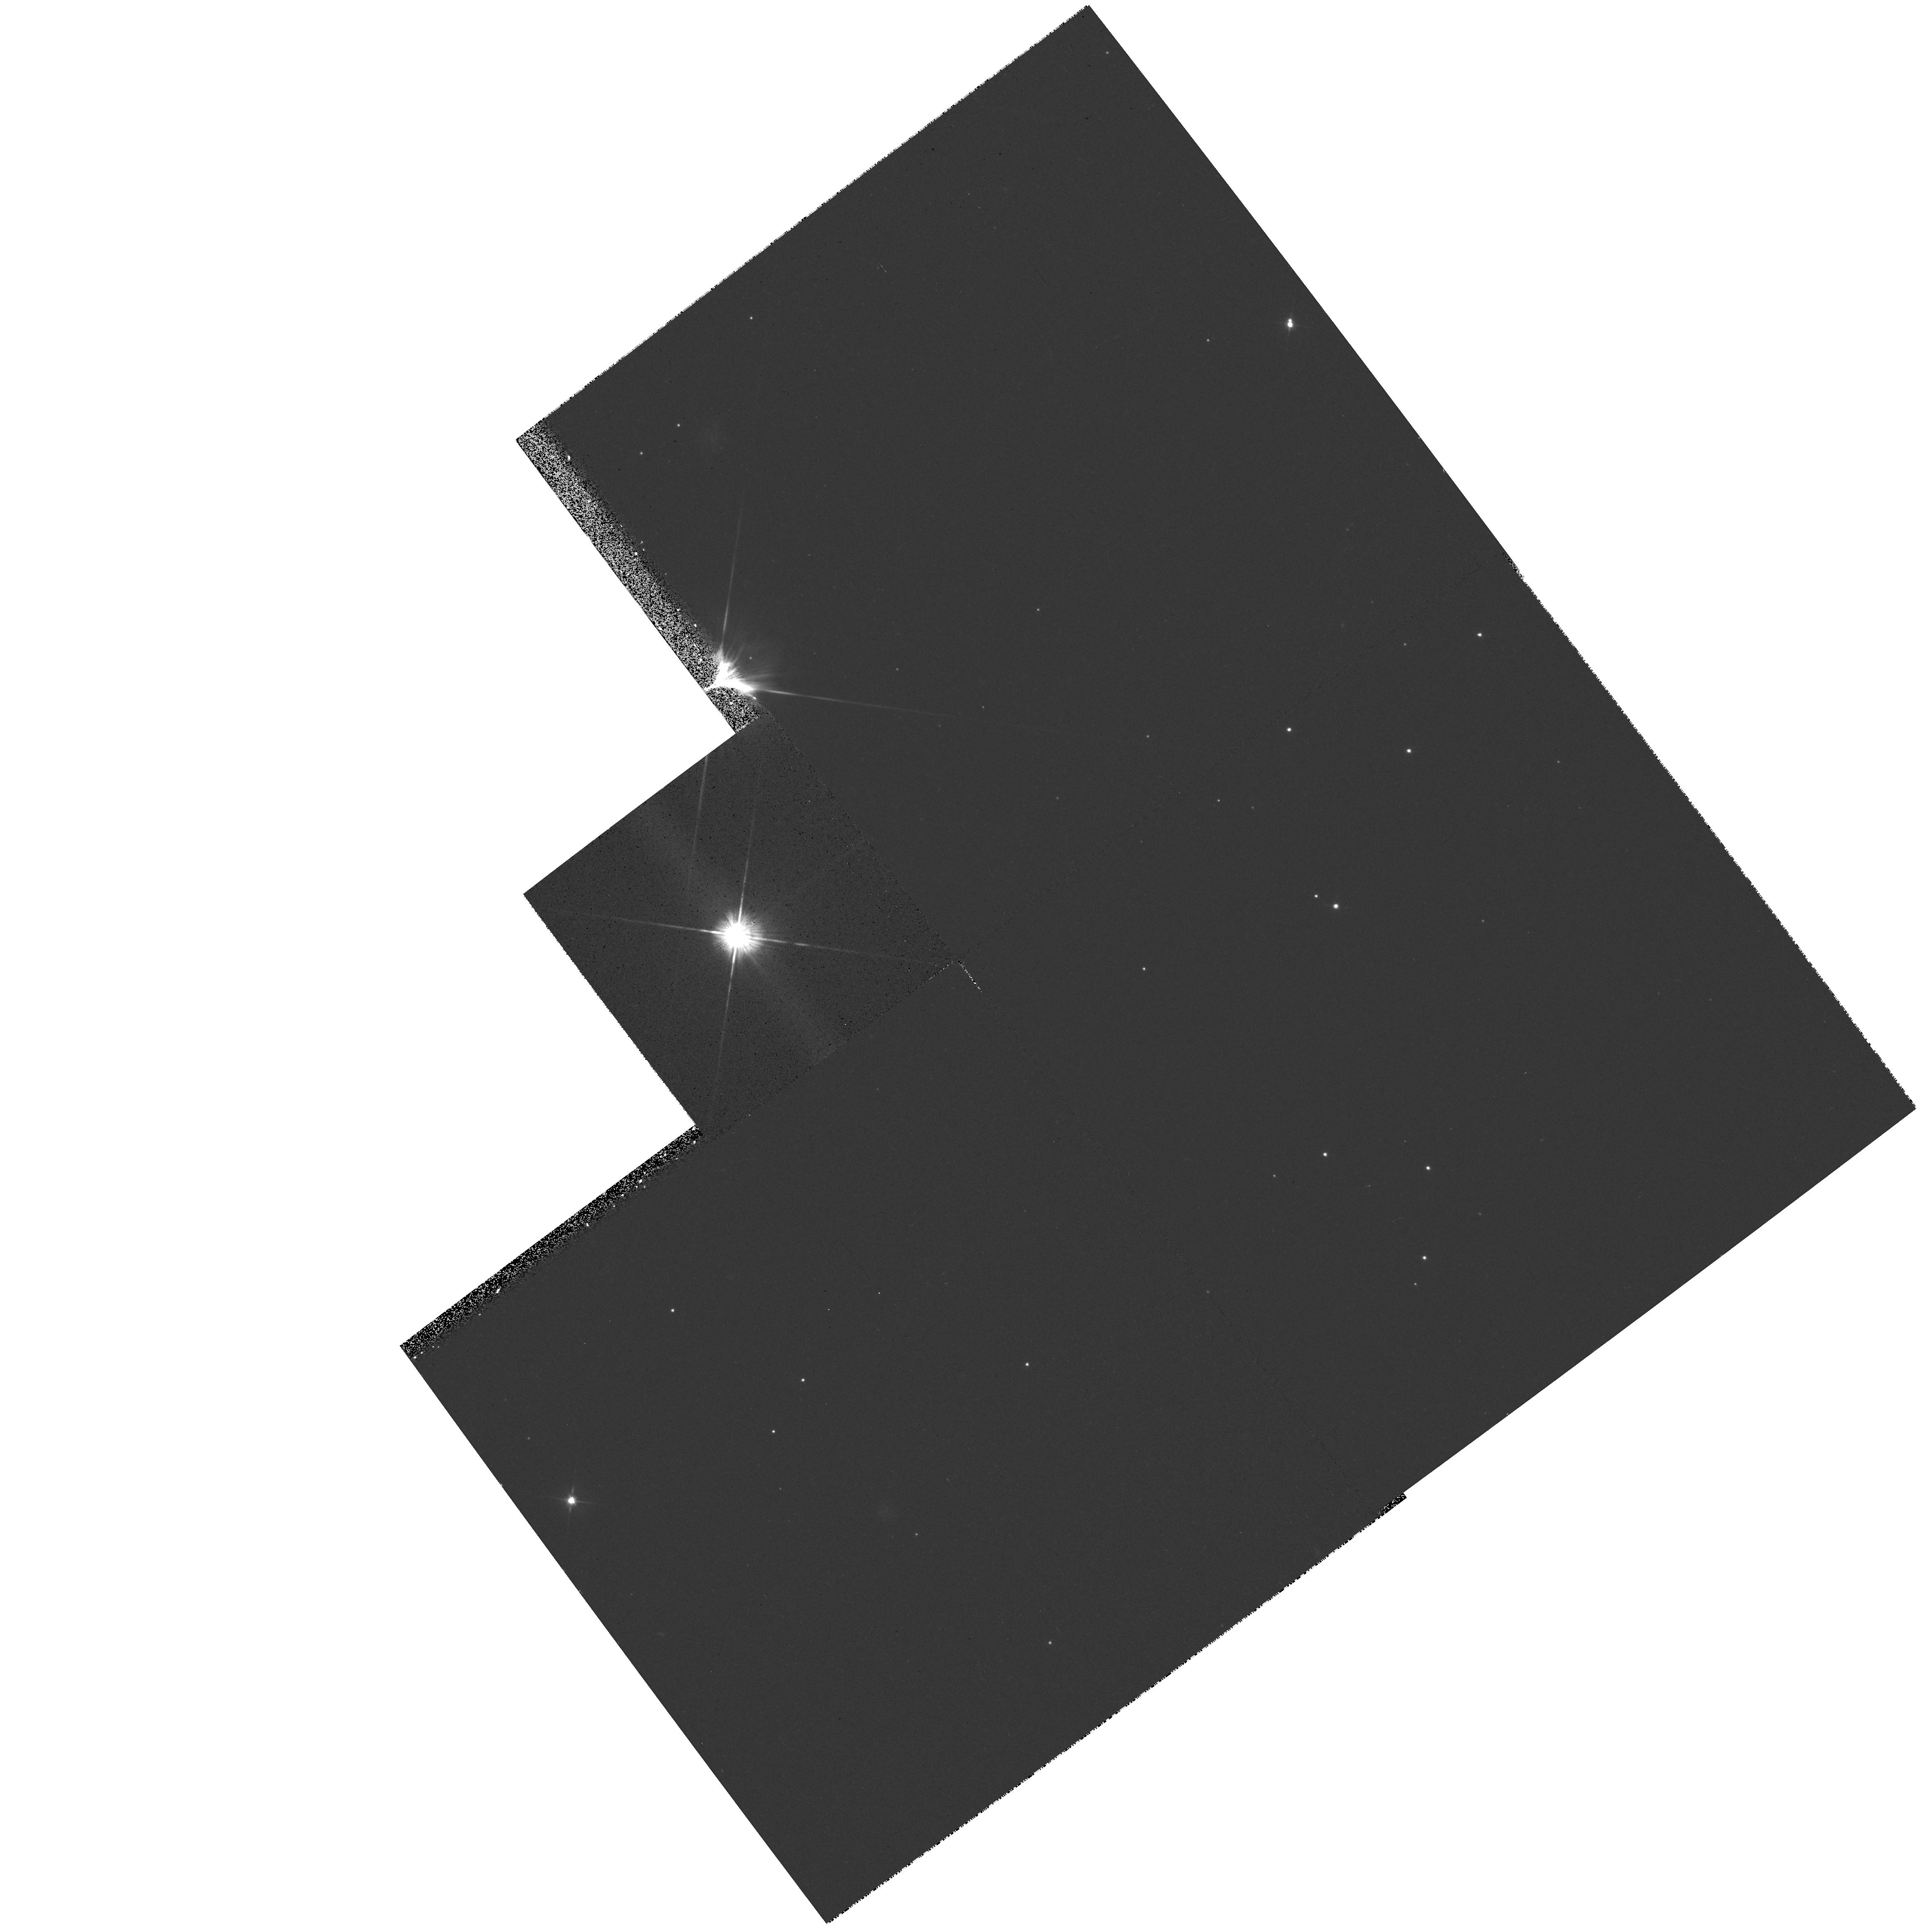
Target: LKCA15. Instrument: WFPC2/PC. Filter: F555W. Exposure: 14 min. Observation ID: hst_6855_05_wfpc2_pc_f555w_u3lu05

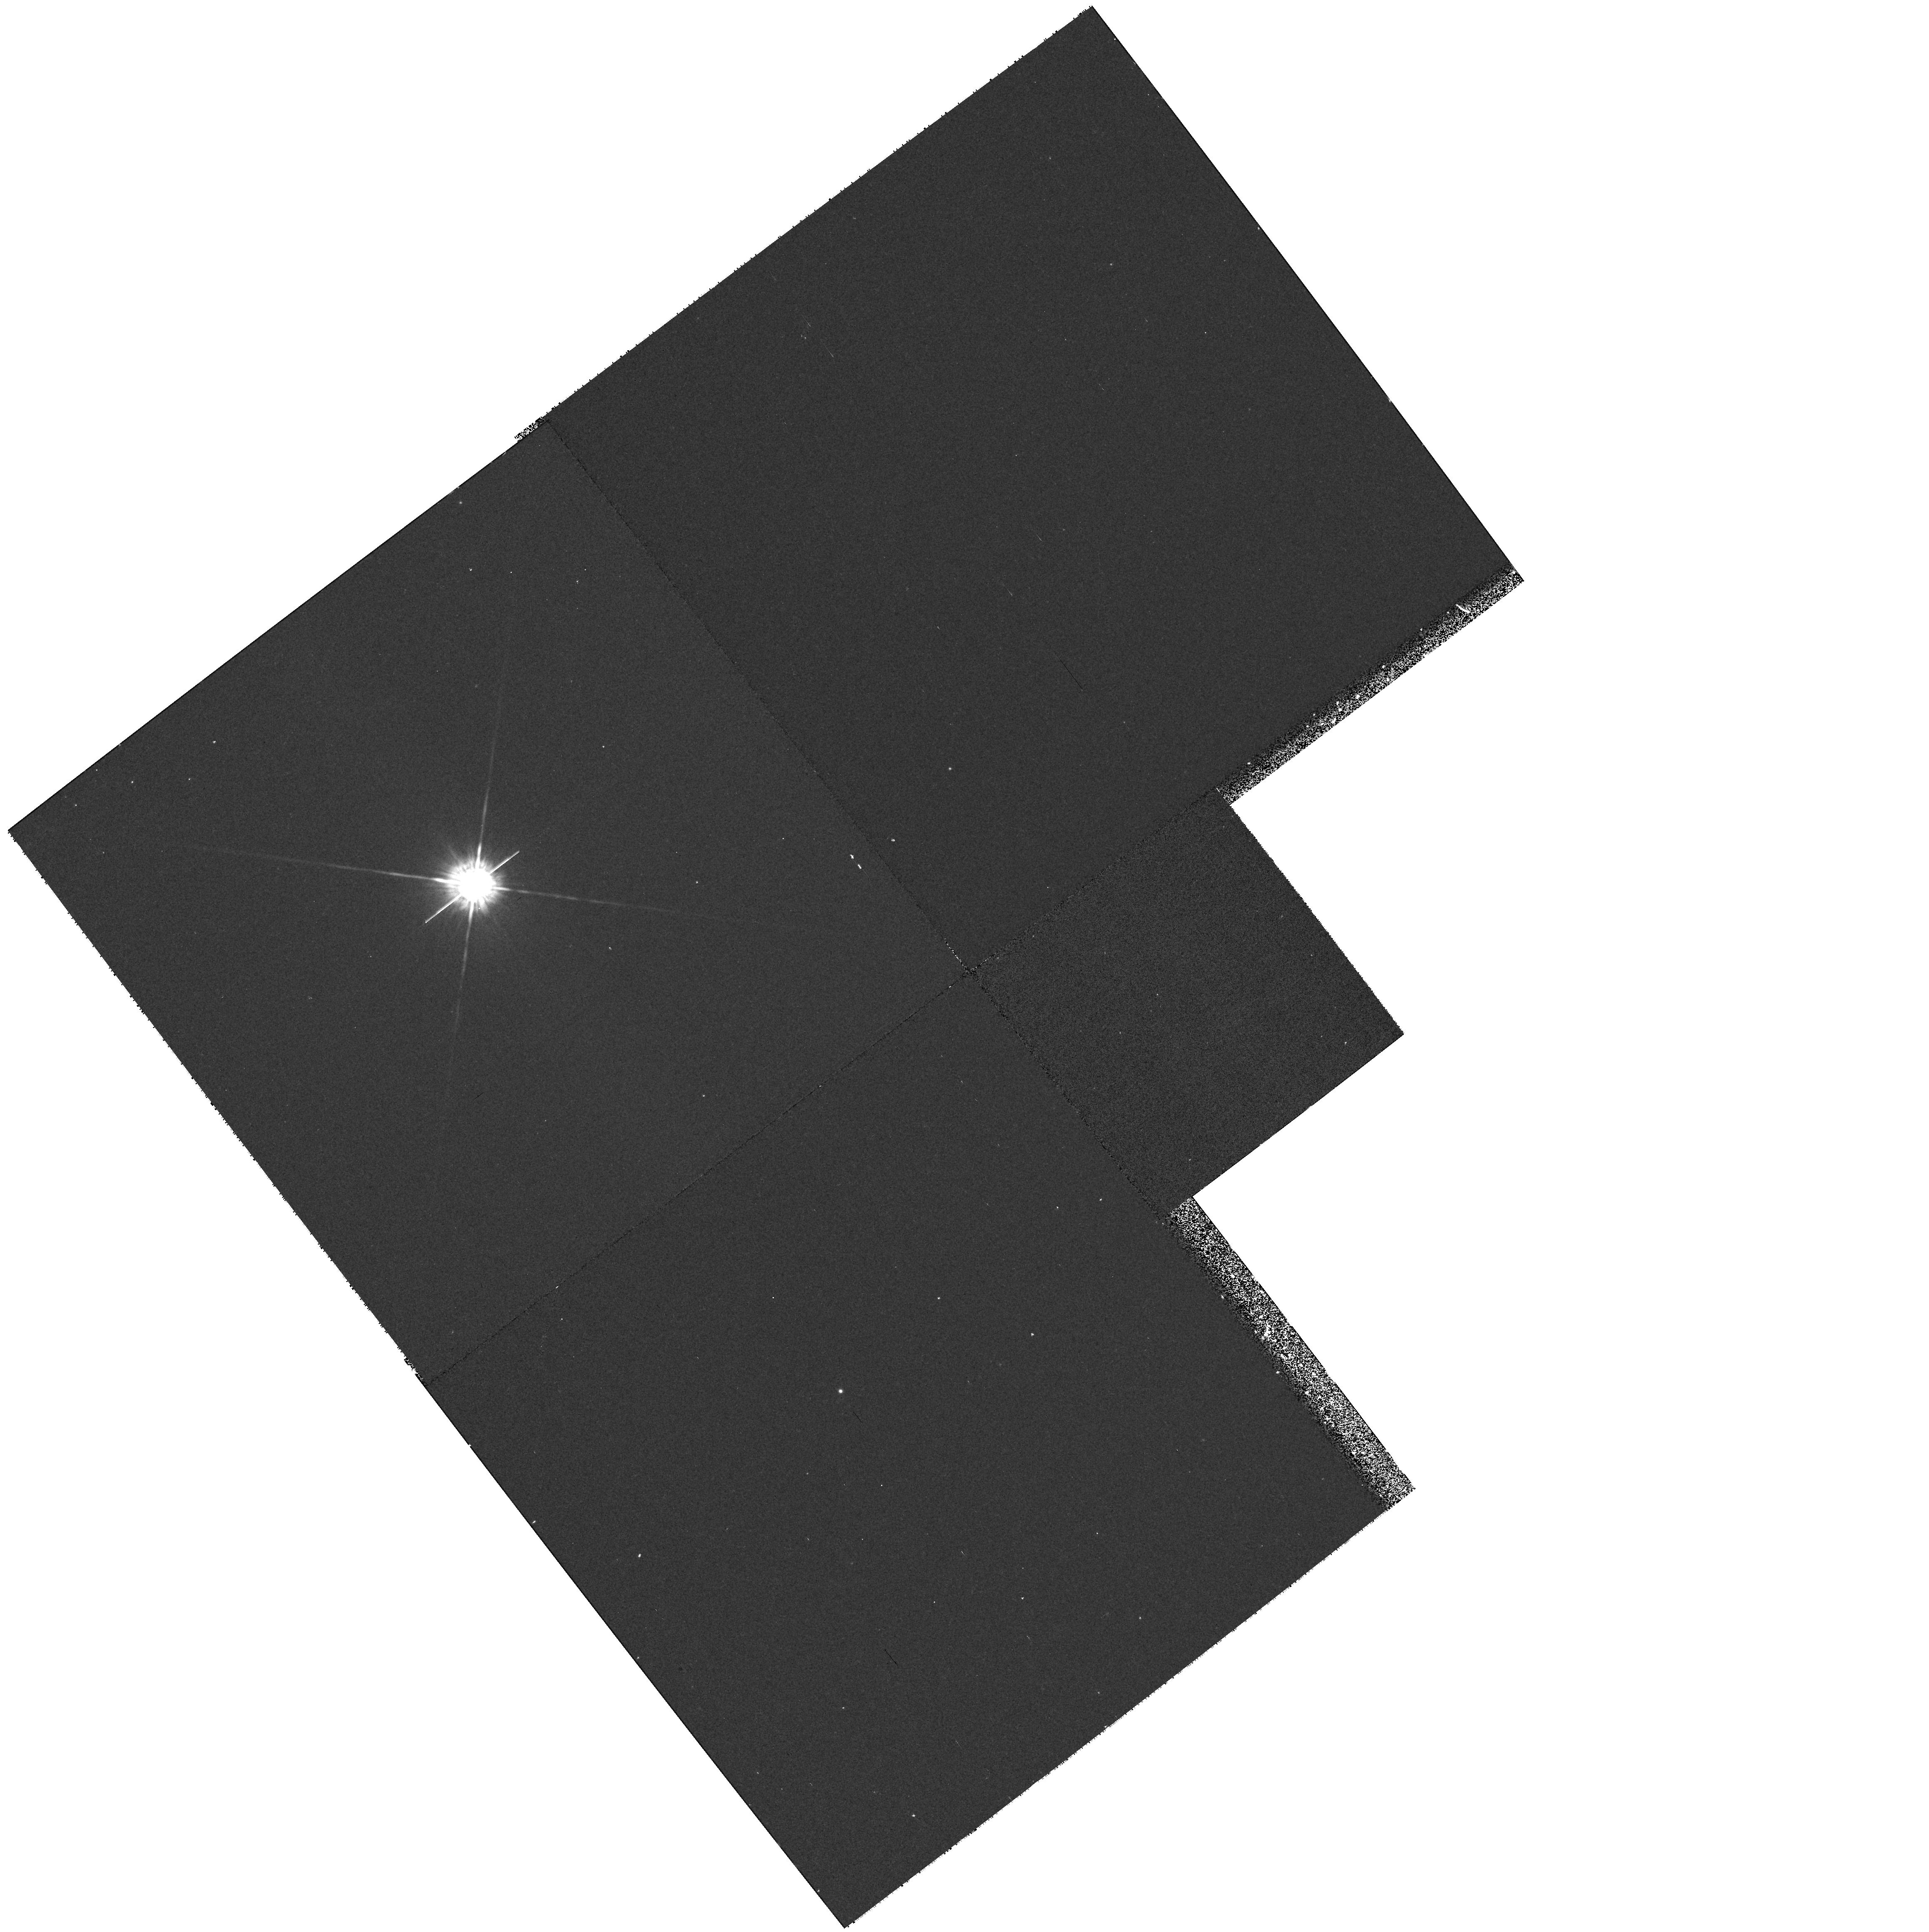
Target: COKU-TAU1. Instrument: WFPC2/PC. Filter: F675W. Exposure: 20 min. Observation ID: hst_6855_04_wfpc2_pc_f675w_u3lu04

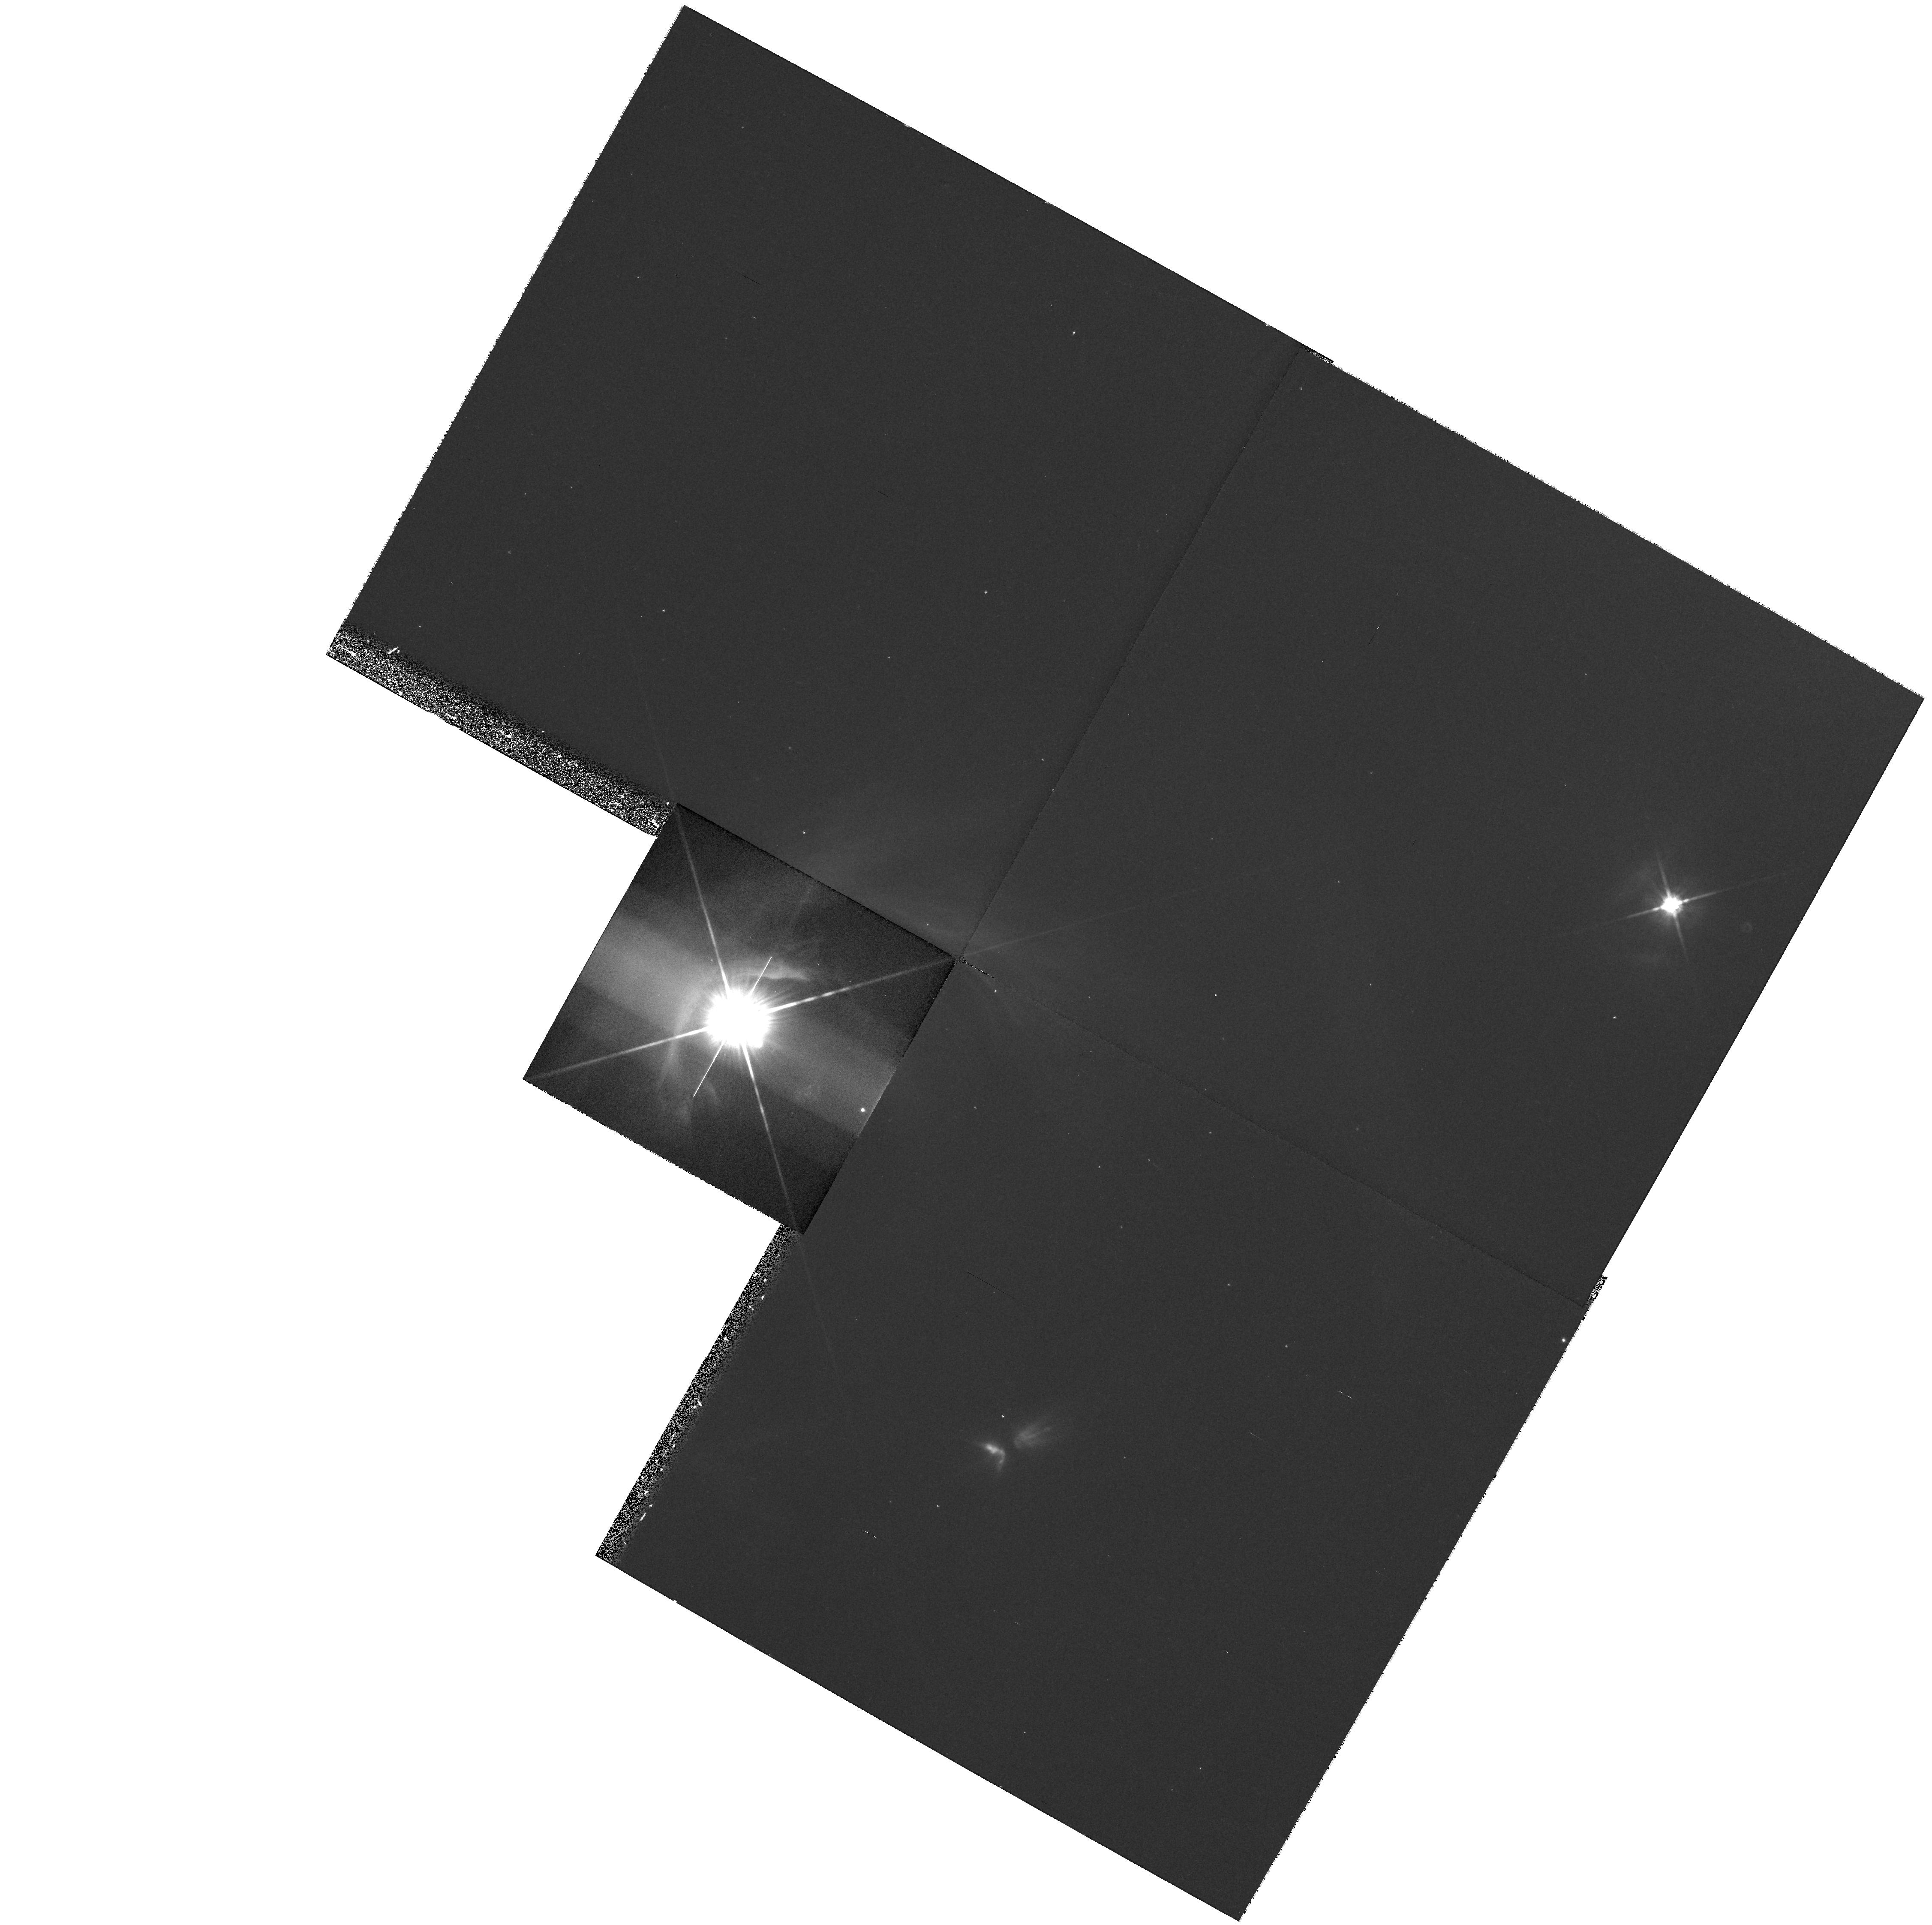
Target: DG-TAU. Instrument: WFPC2/PC. Filter: F814W. Exposure: 17 min. Observation ID: hst_6855_01_wfpc2_pc_f814w_u3lu01

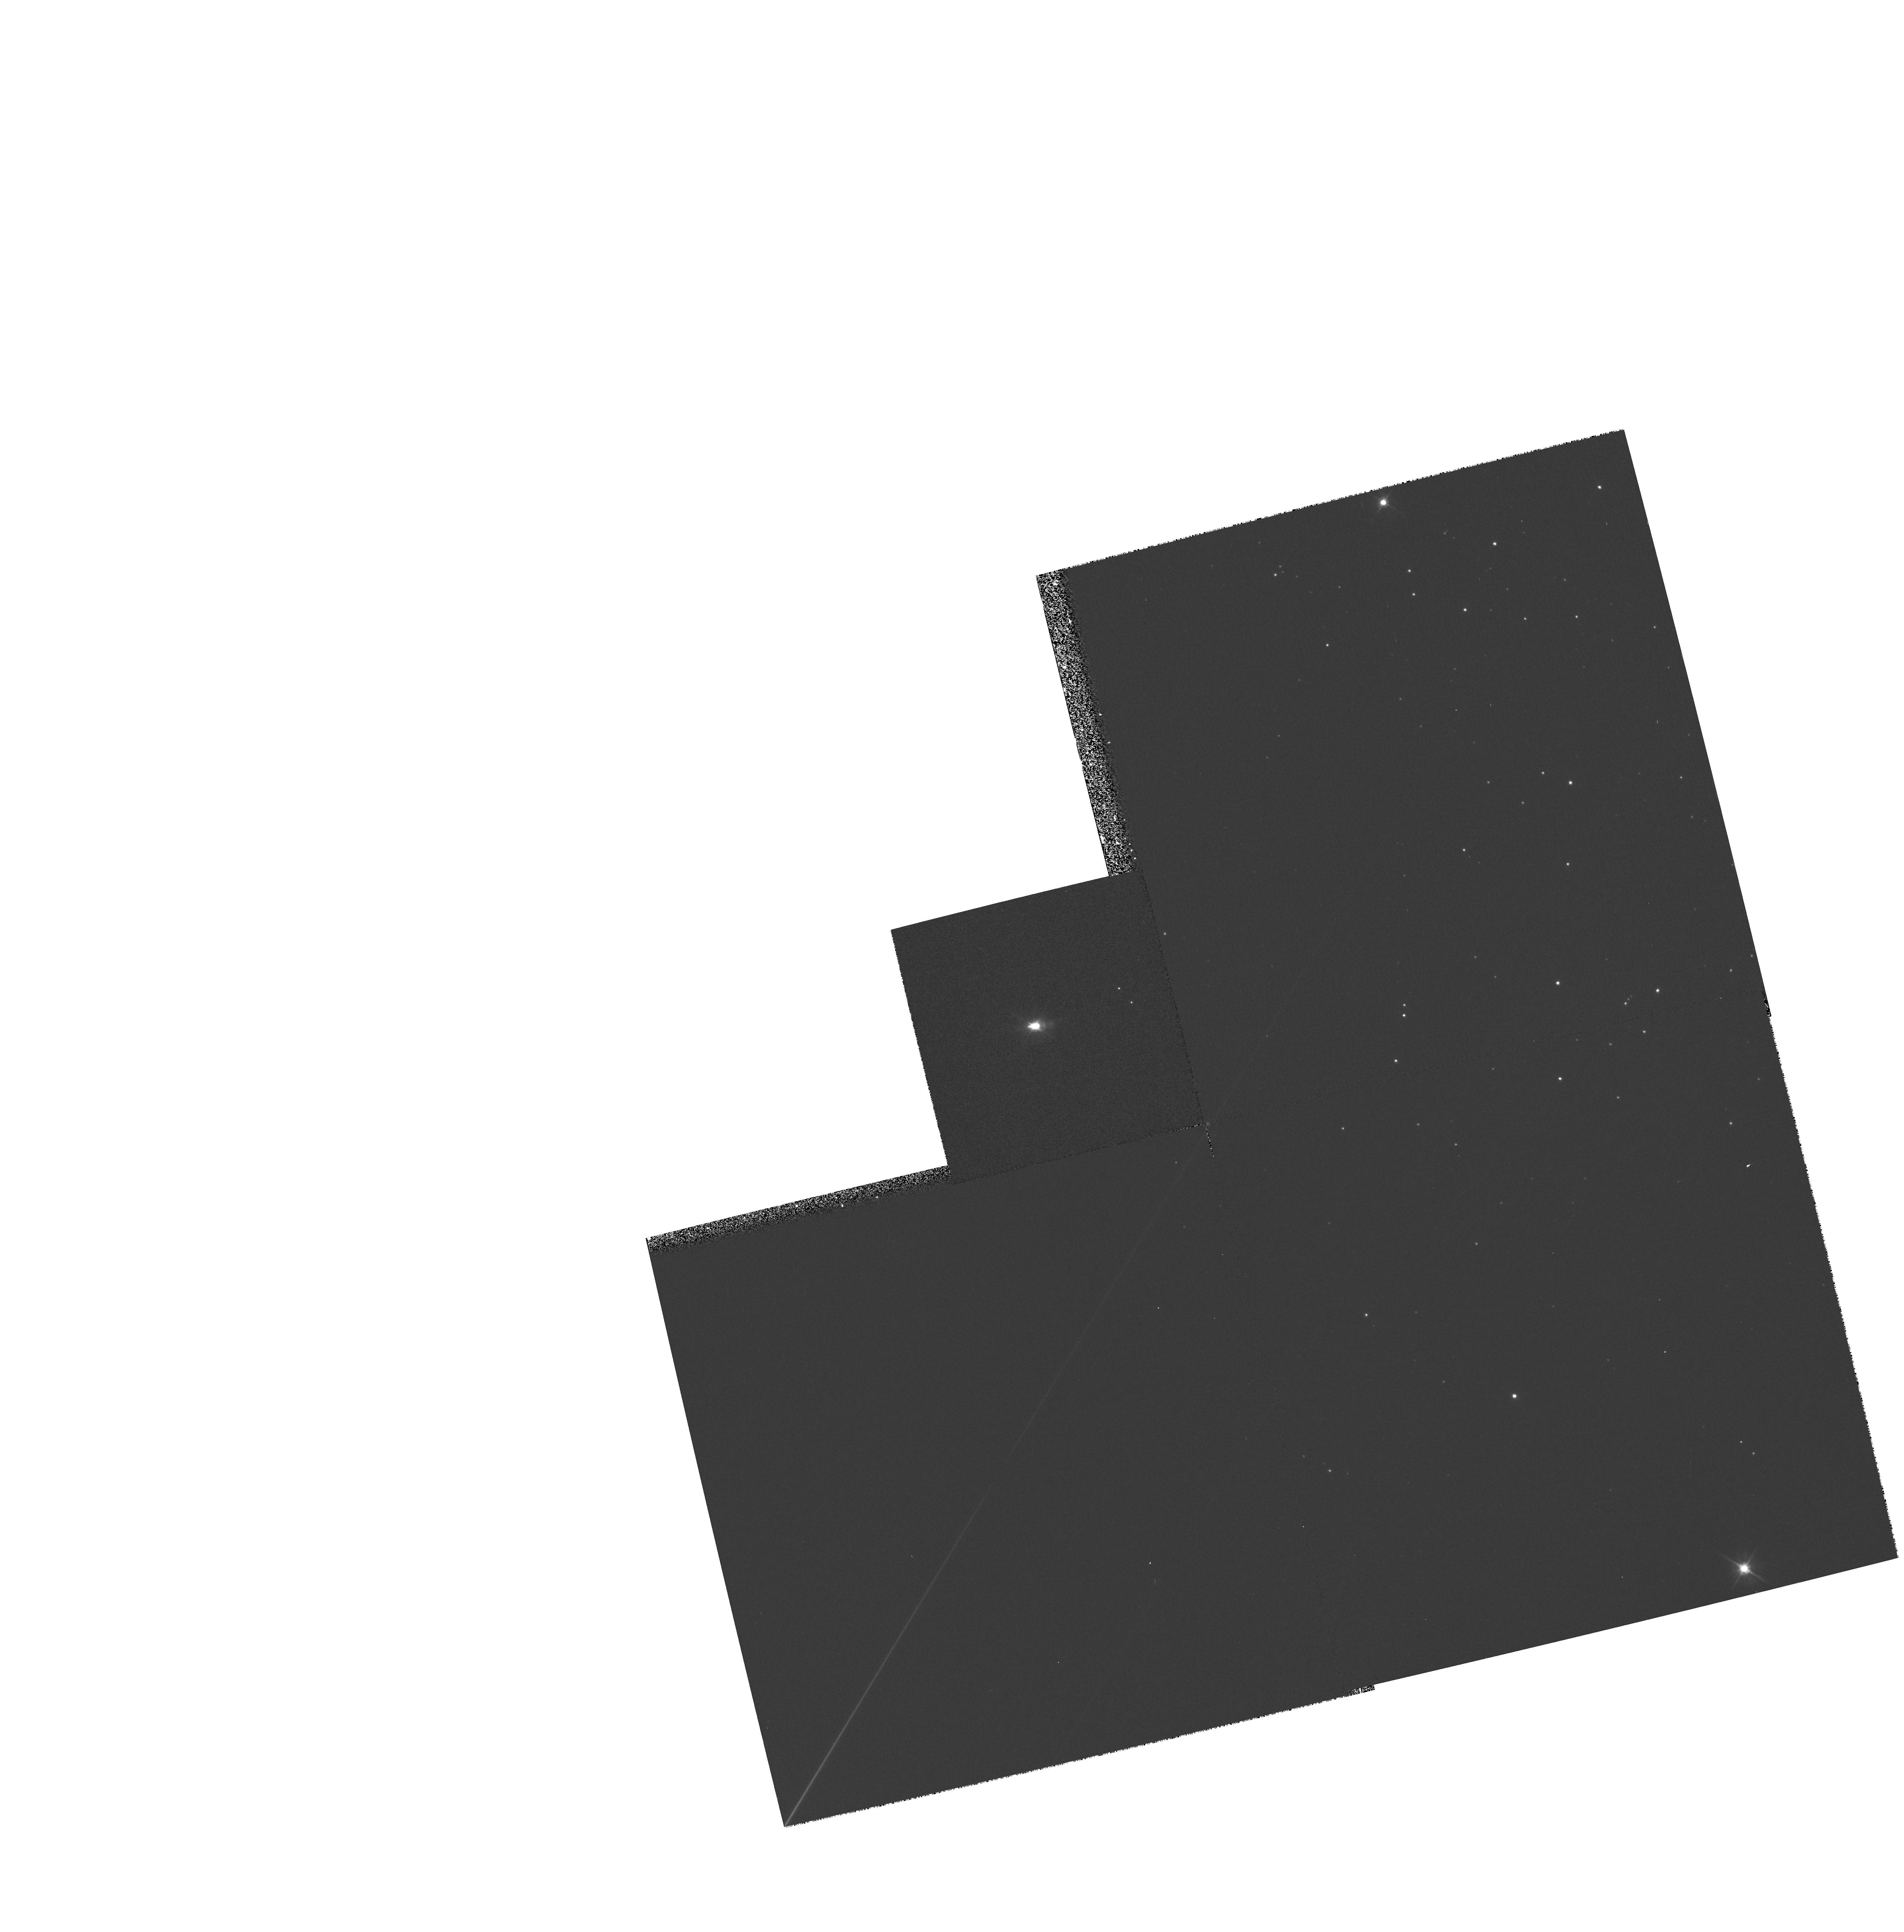
Target: SZ-102. Instrument: WFPC2/PC. Filter: F555W. Exposure: 9 min. Observation ID: hst_6855_06_wfpc2_pc_f555w_u3lu06

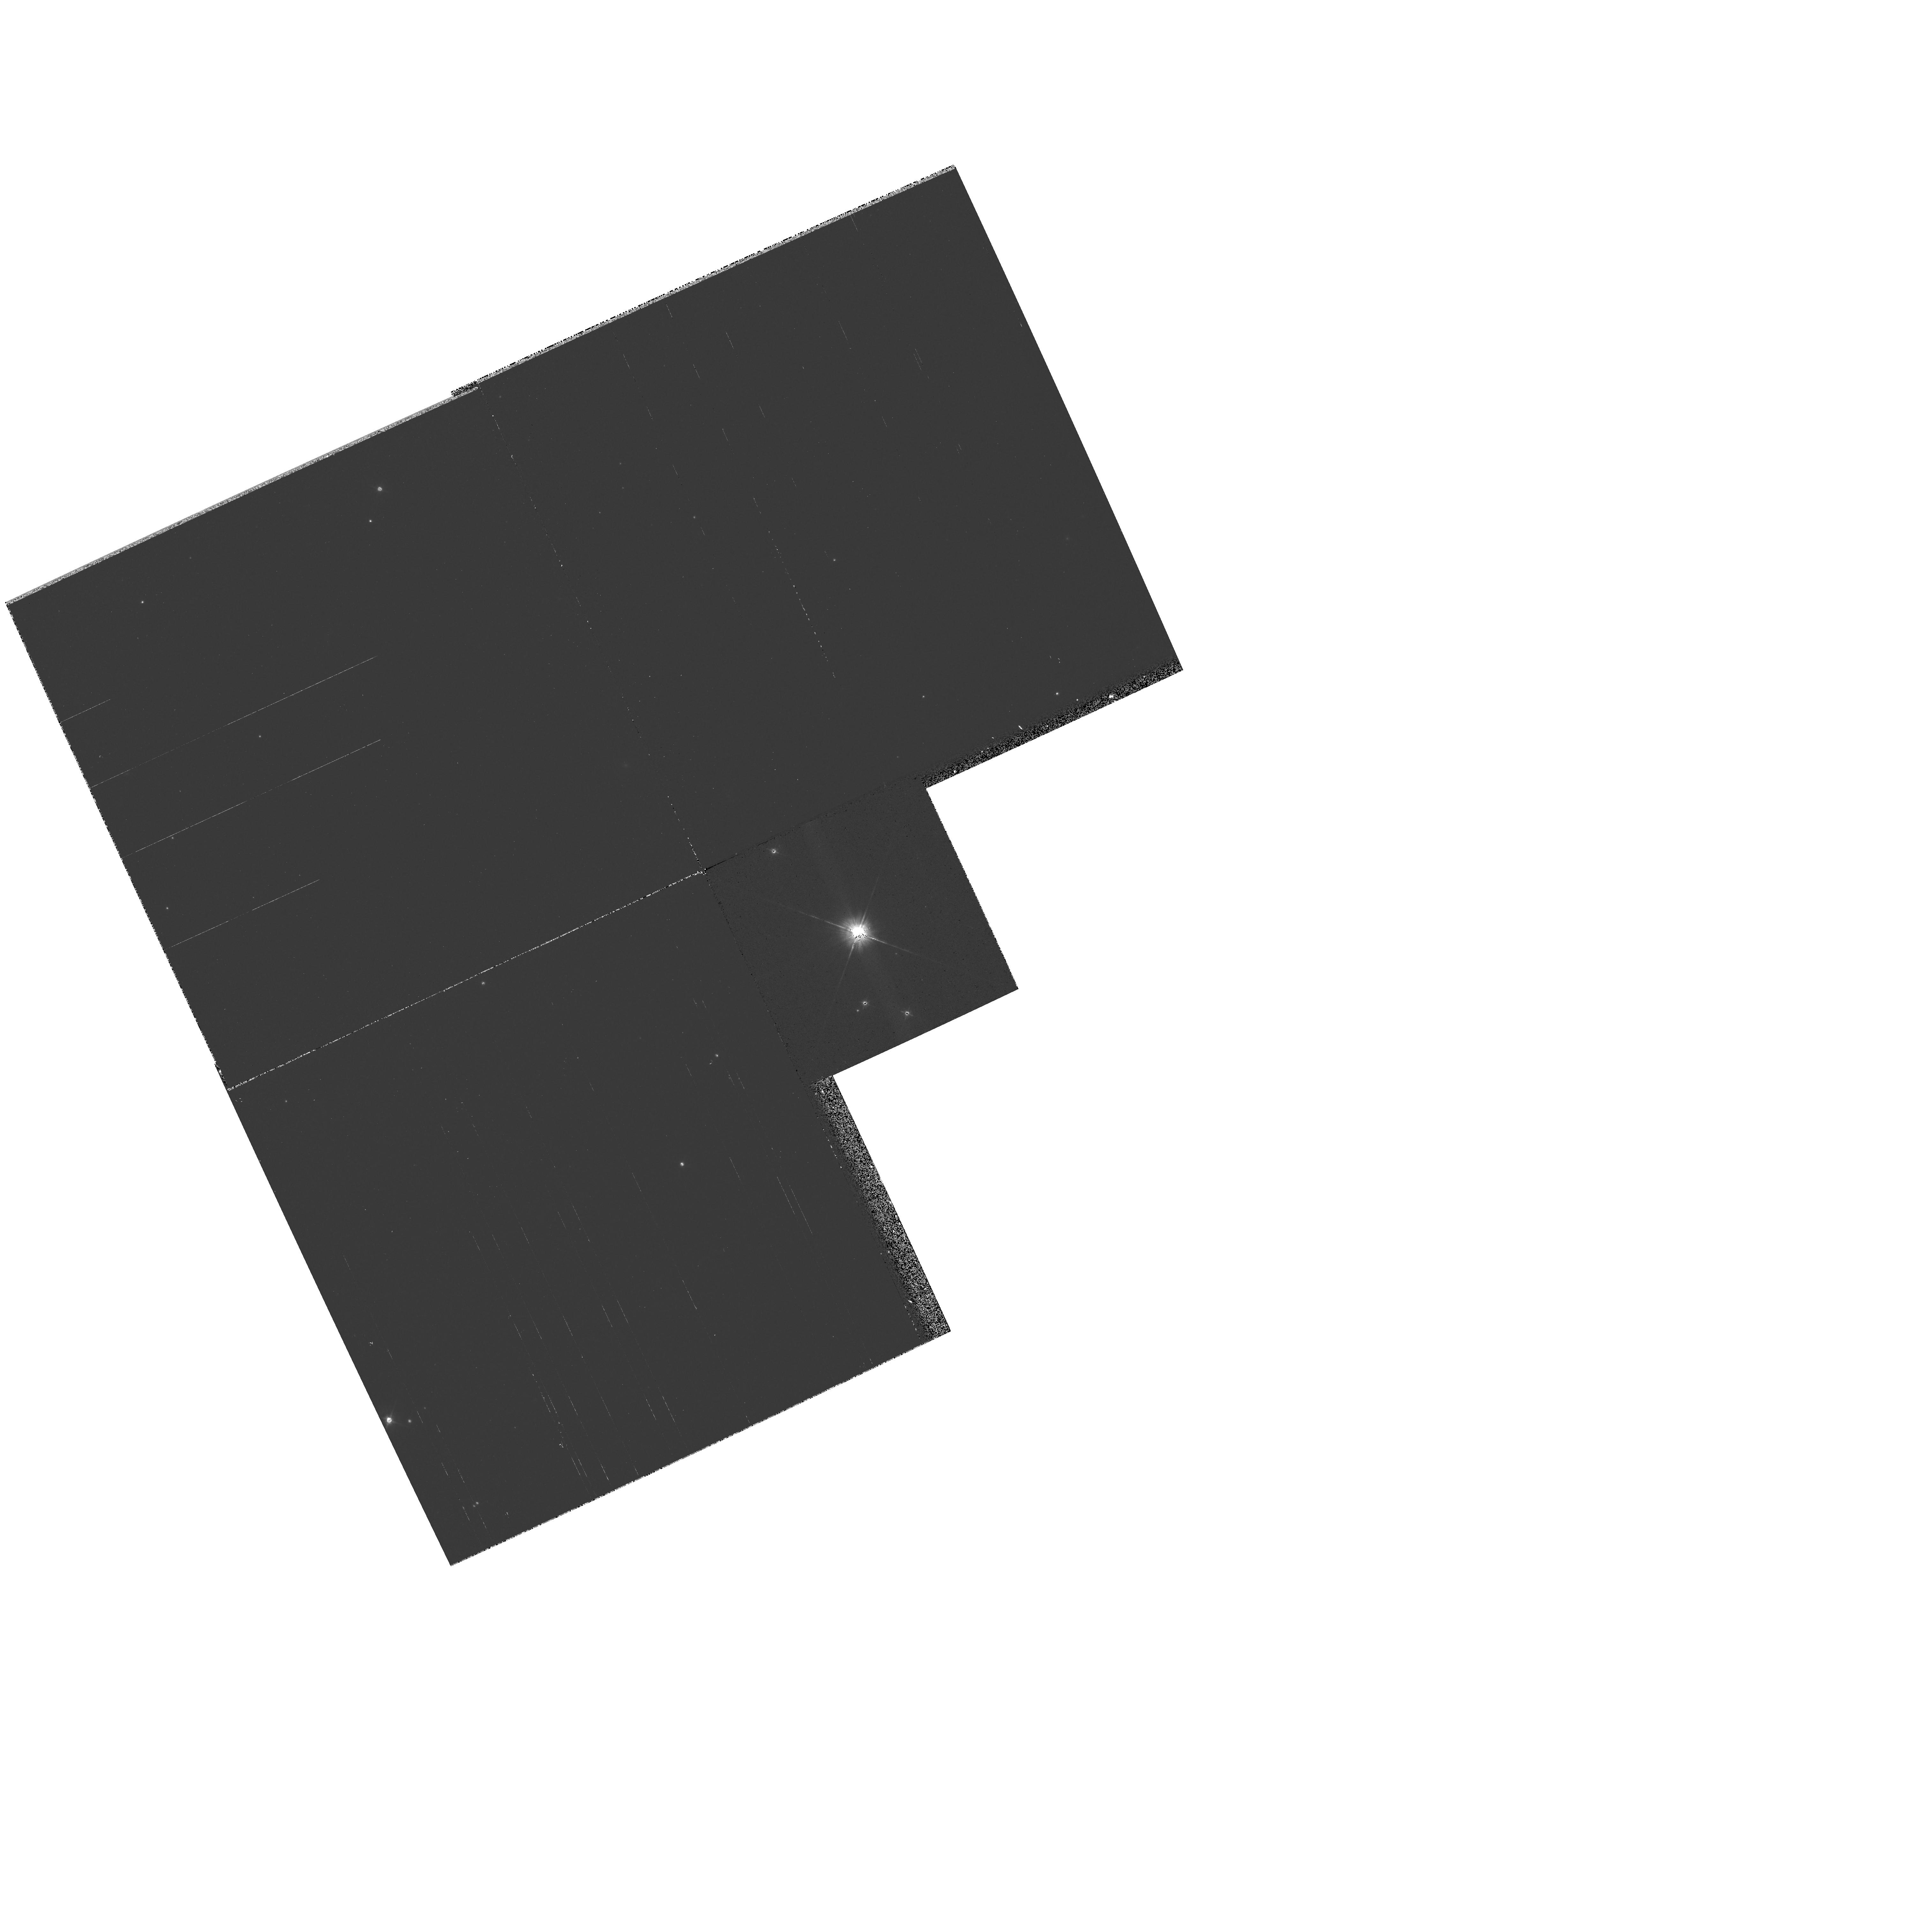
Target: GG-TAU. Instrument: WFPC2/PC. Filter: F555W. Exposure: 7 min. Observation ID: hst_6855_03_wfpc2_pc_f555w_u3lu03

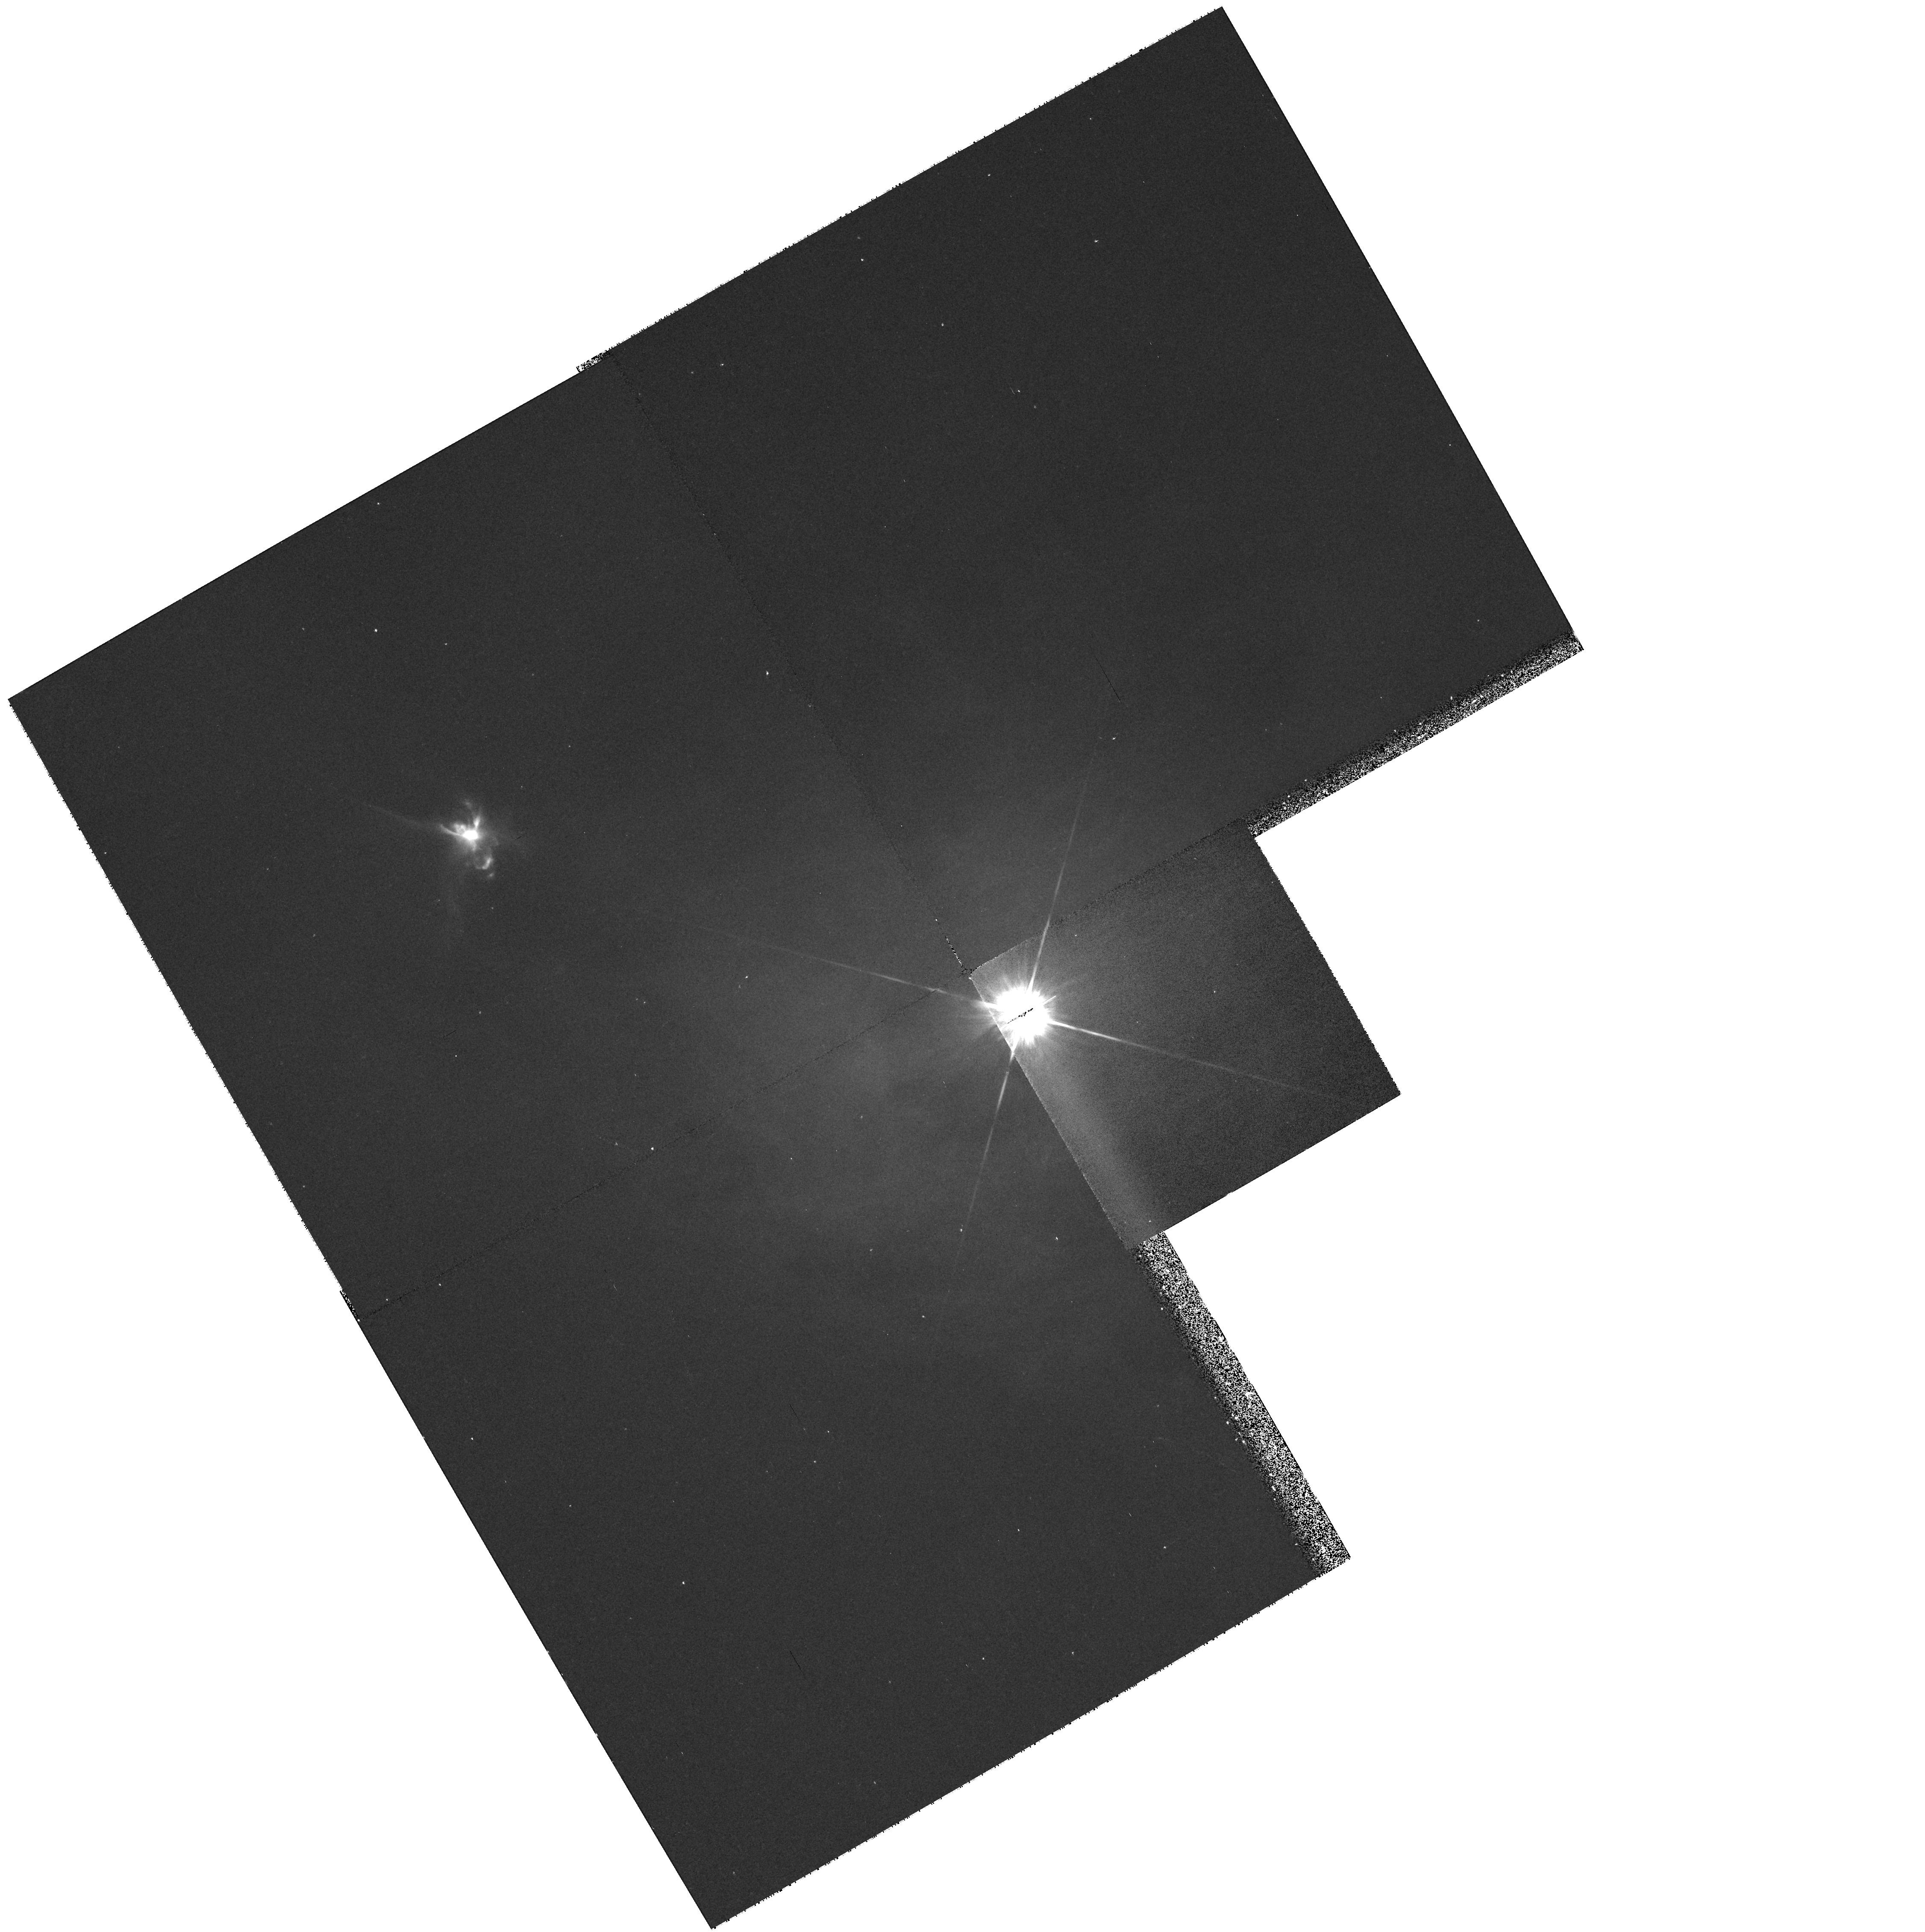
Target: COKU-TAU1-FIX. Instrument: WFPC2/PC. Filter: F675W. Exposure: 20 min. Observation ID: hst_6855_07_wfpc2_pc_f675w_u3lu07

THE DISKS AROUND YOUNG STELLAR OBJECTS (PI: Trauger, John)

Circumstellar material has been detected at 1.3 mm around about 50% of the young (T<10^6 yr) stellar objects in the Taurus-Auriga molecular cloud. The observations permit an estimate of the material's spatial extent, mass and temperature, which are usually of sizes compatible with estimates of the conditions in the nebula which surrounded our sun prior to and during our planetary system formation (M of order 0.1 solar, T of order 100- 200 degrees and R of order 10 AU.). We propose to resolve the largest disks in scattered visible radiation with WFPC2. This will allow us to determine physical properties of the solid material such as its albedo, particle sizes, and spatial distribution. We will also observe associated jets and HH objects.